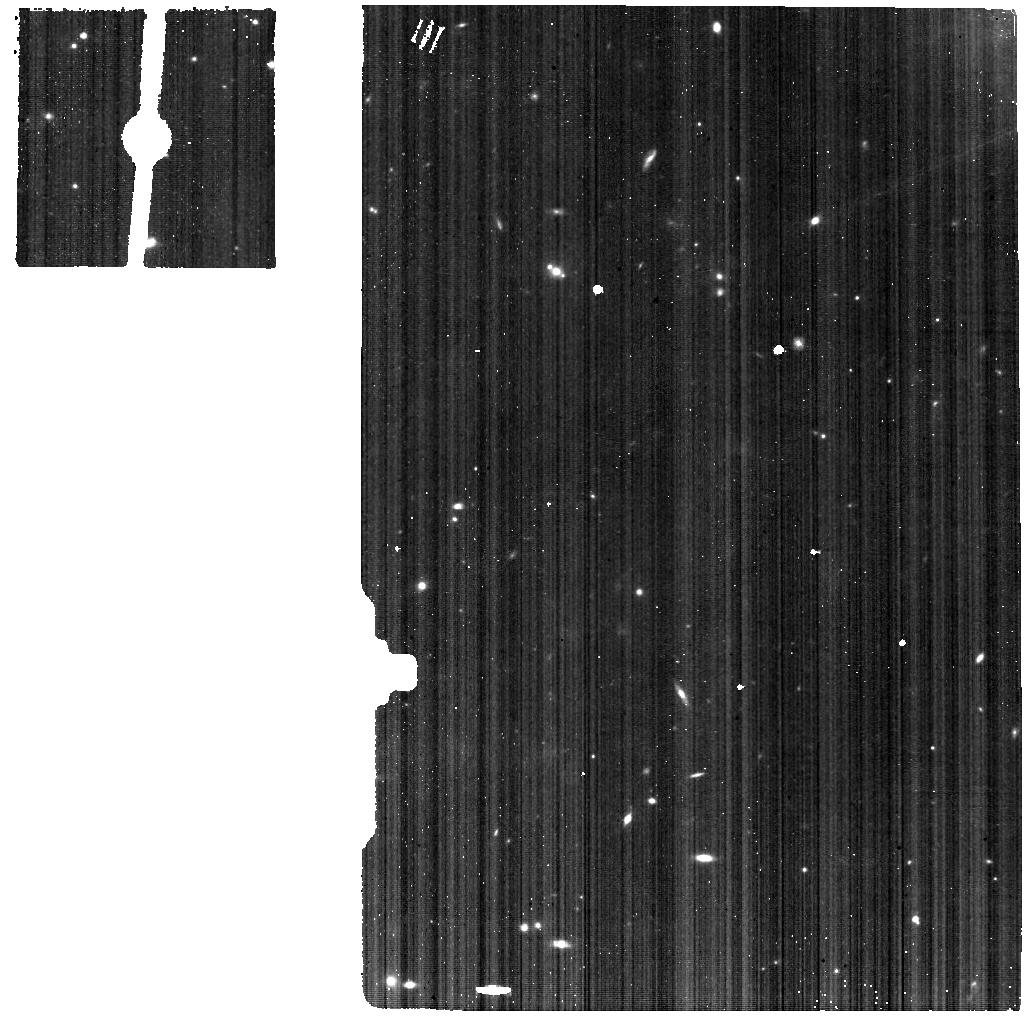
Target: NGC-6552. Instrument: MIRI. Filter: F560W. Exposure: 25 min. Observation ID: jw01039-o005_t001_miri_f560w

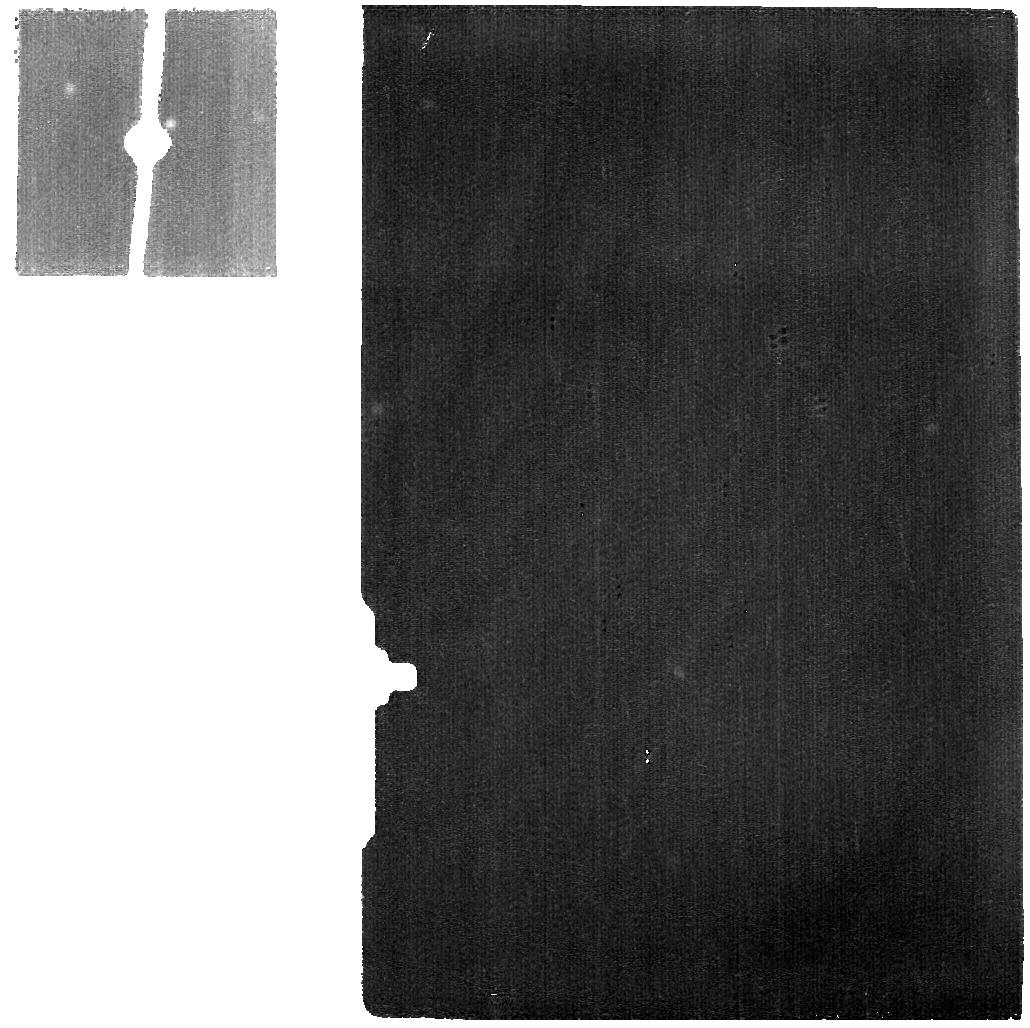
Target: BACKGROUND. Instrument: MIRI. Filter: F2550W. Exposure: 5 min. Observation ID: jw01039-o006_t002_miri_f2550w

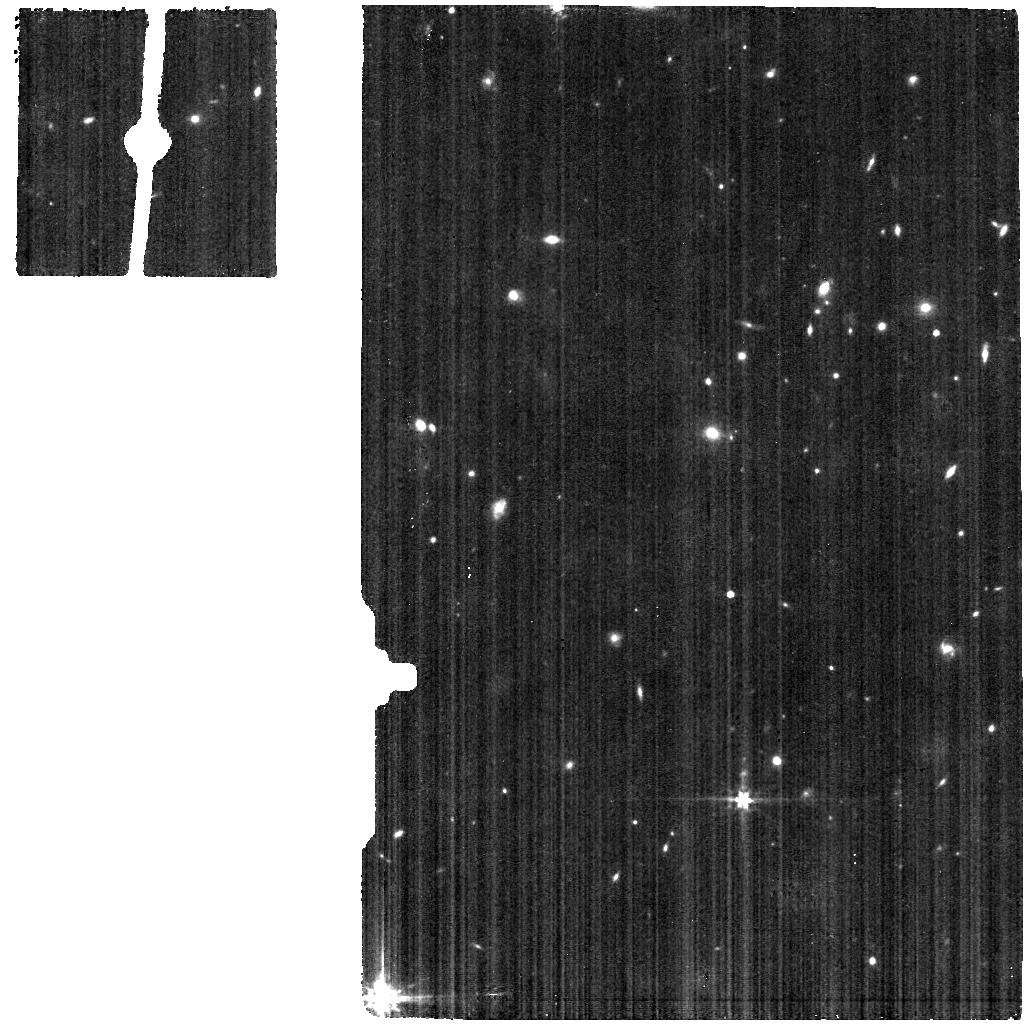
Target: TYC-4213-1049-1. Instrument: MIRI. Filter: F560W. Exposure: 5 min. Observation ID: jw01039-o001_t003_miri_f560w

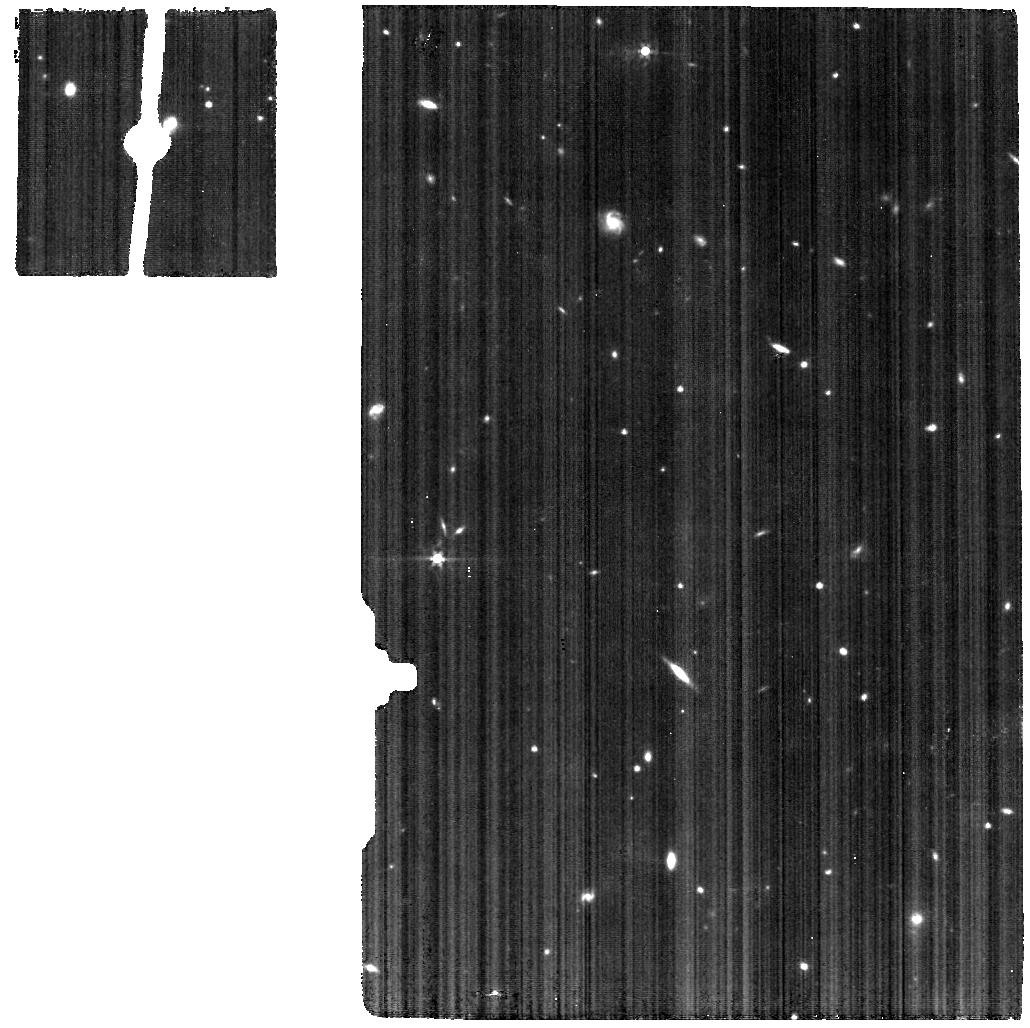
Target: BACKGROUND. Instrument: MIRI. Filter: F560W. Exposure: 29 min. Observation ID: jw01039-o006_t002_miri_f560w

MIRI Detector Latent Image Characterization (PI: Dicken, Daniel)

The MIRI detectors can exhibit image persistence in images taken after bright sources are observed. The magnitude of the persistence is a function of flux of the source of origin as well as the time spent observing that source. This latent behaviour has been characterised during ground testing, but will need to be checked during commissioning to verify that the memory effect seen after a source has been observed on the detector, is as expected. This CAR activity is designed to imprint an image on the imager and MRS detectors and analyse its decay (if any) for up to 25 minutes. This is felt to be sufficient to detect any large-scale changes from the on-ground behaviour. We repeat this test for a low and high background case to investigate the impact (F560W and F2100W). It is assumed that all 'instrument control' CARs have been run, MIRI-014, MIRI-060.